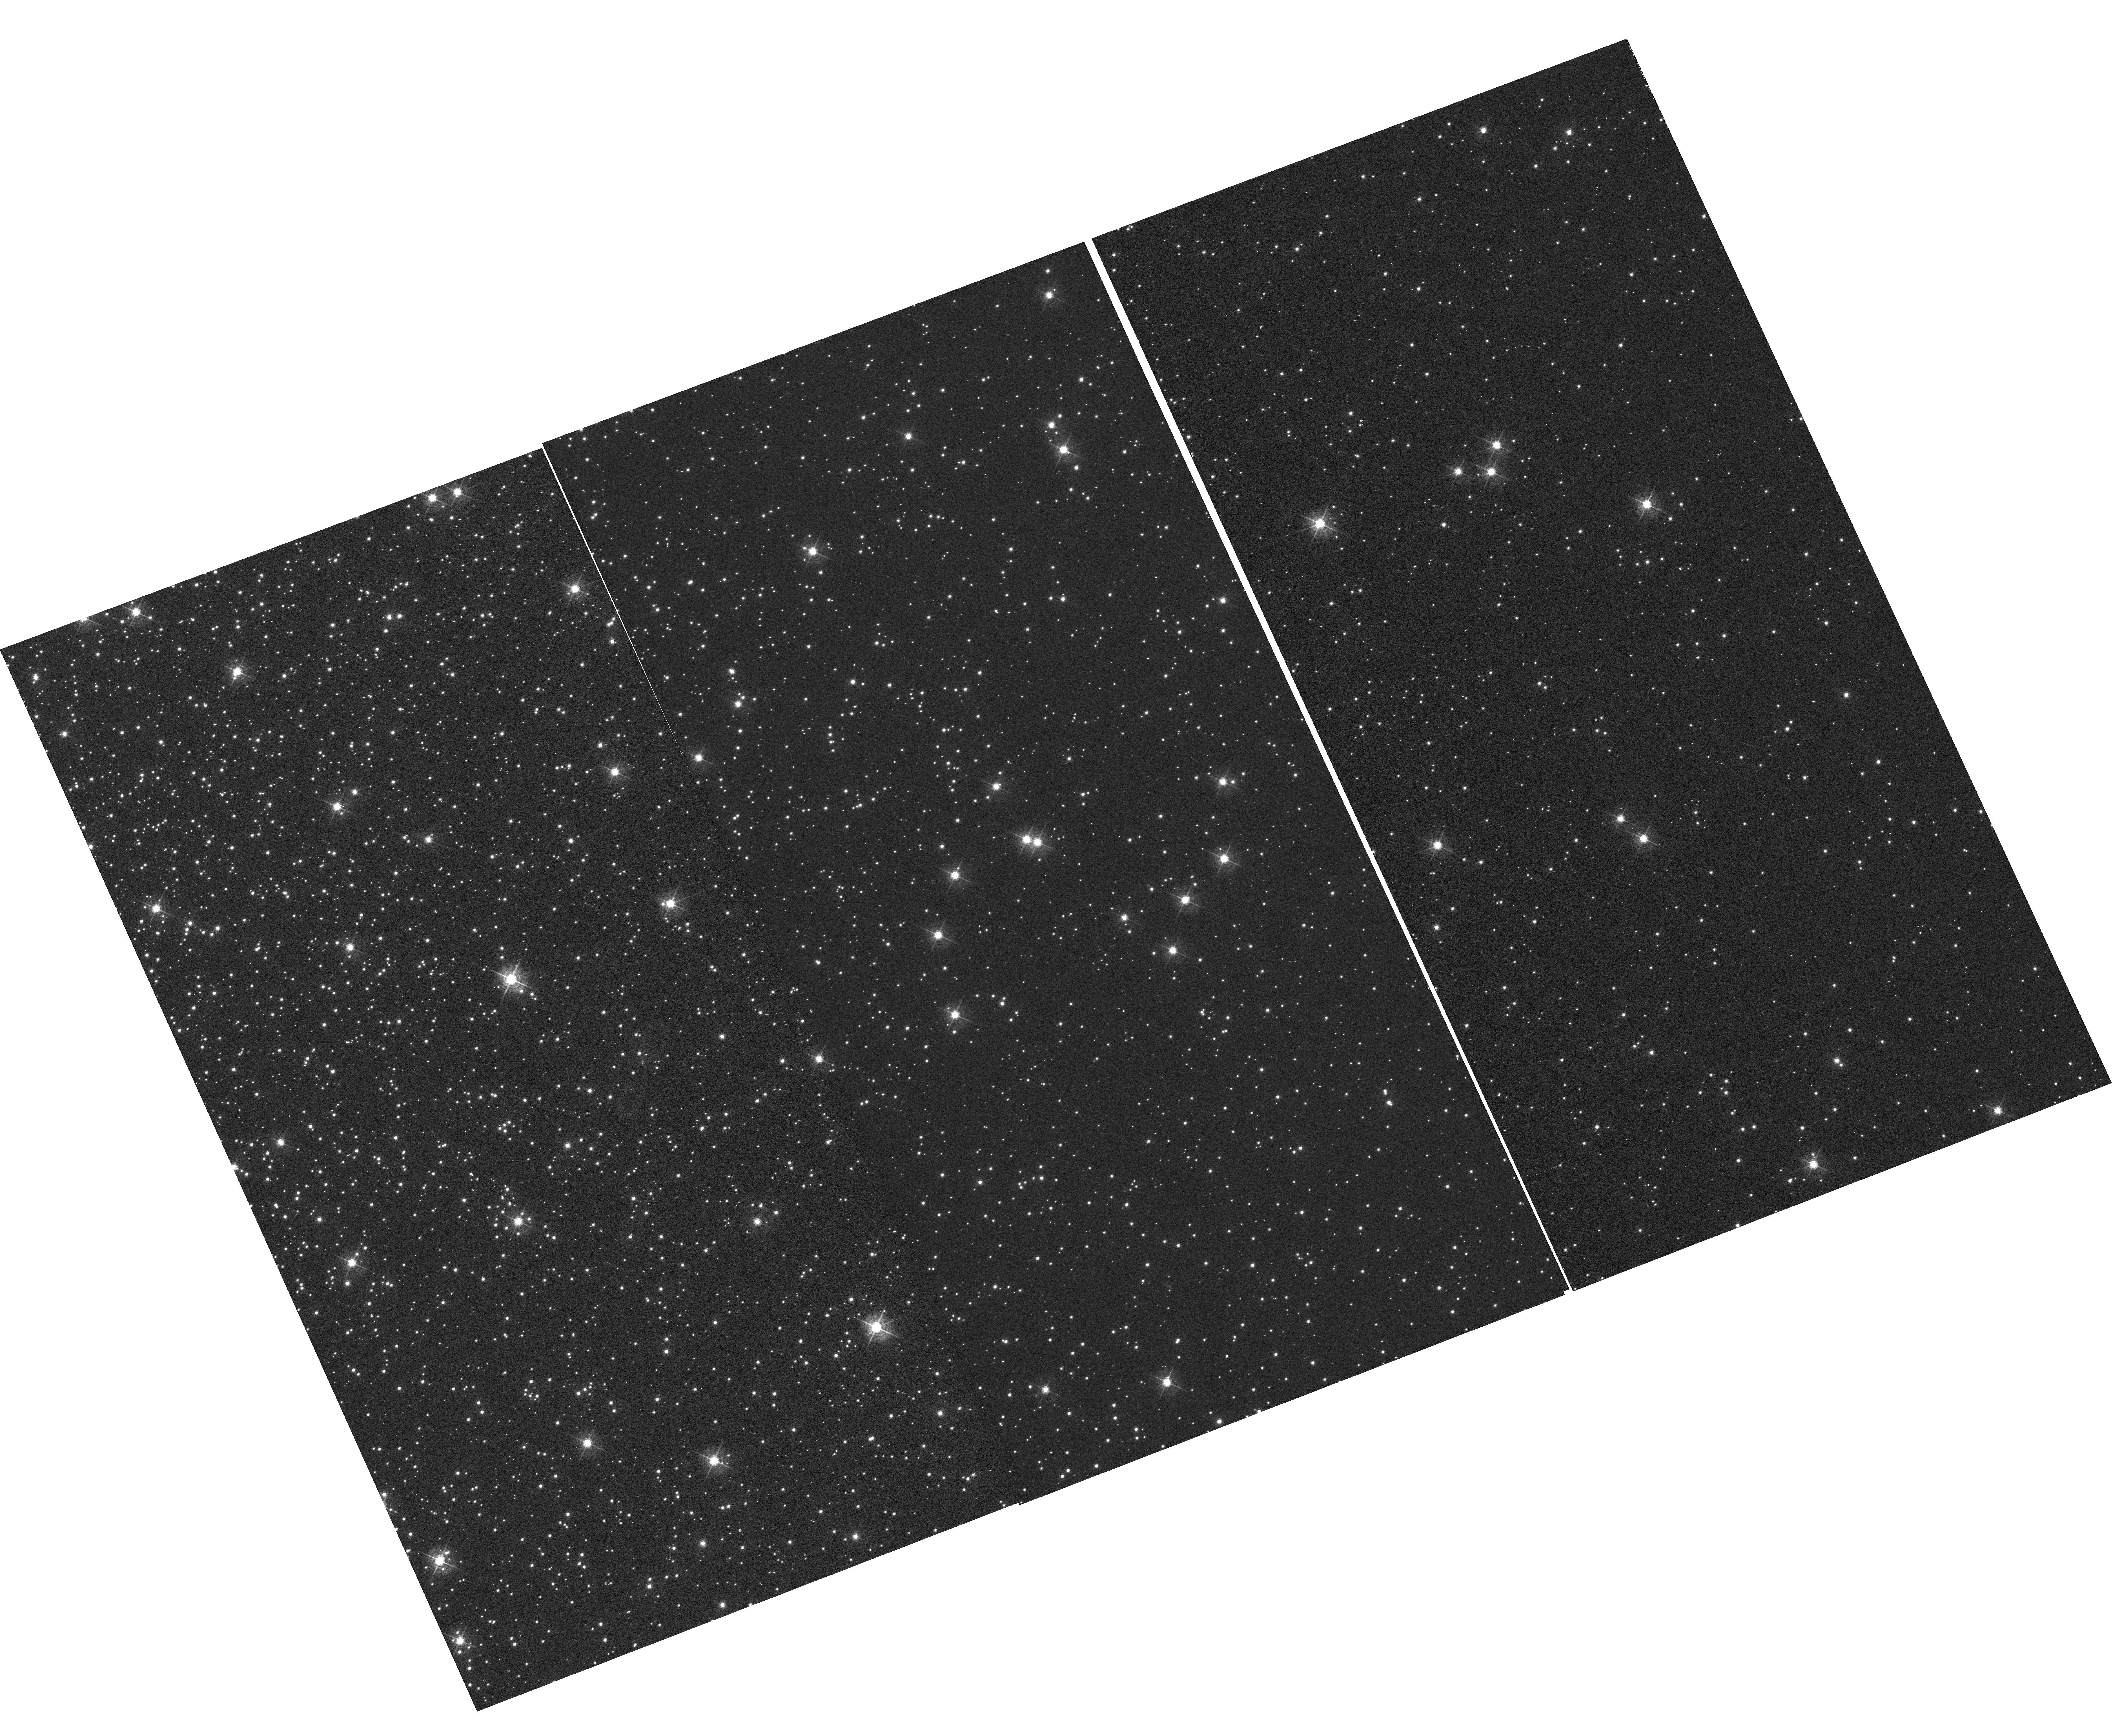
Target: NGC-104
Instrument: WFC3/UVIS
Filter: F502N
Exposure: 1.8 h
Observation ID: hst_16401_03_wfc3_uvis_f502n_iegm03

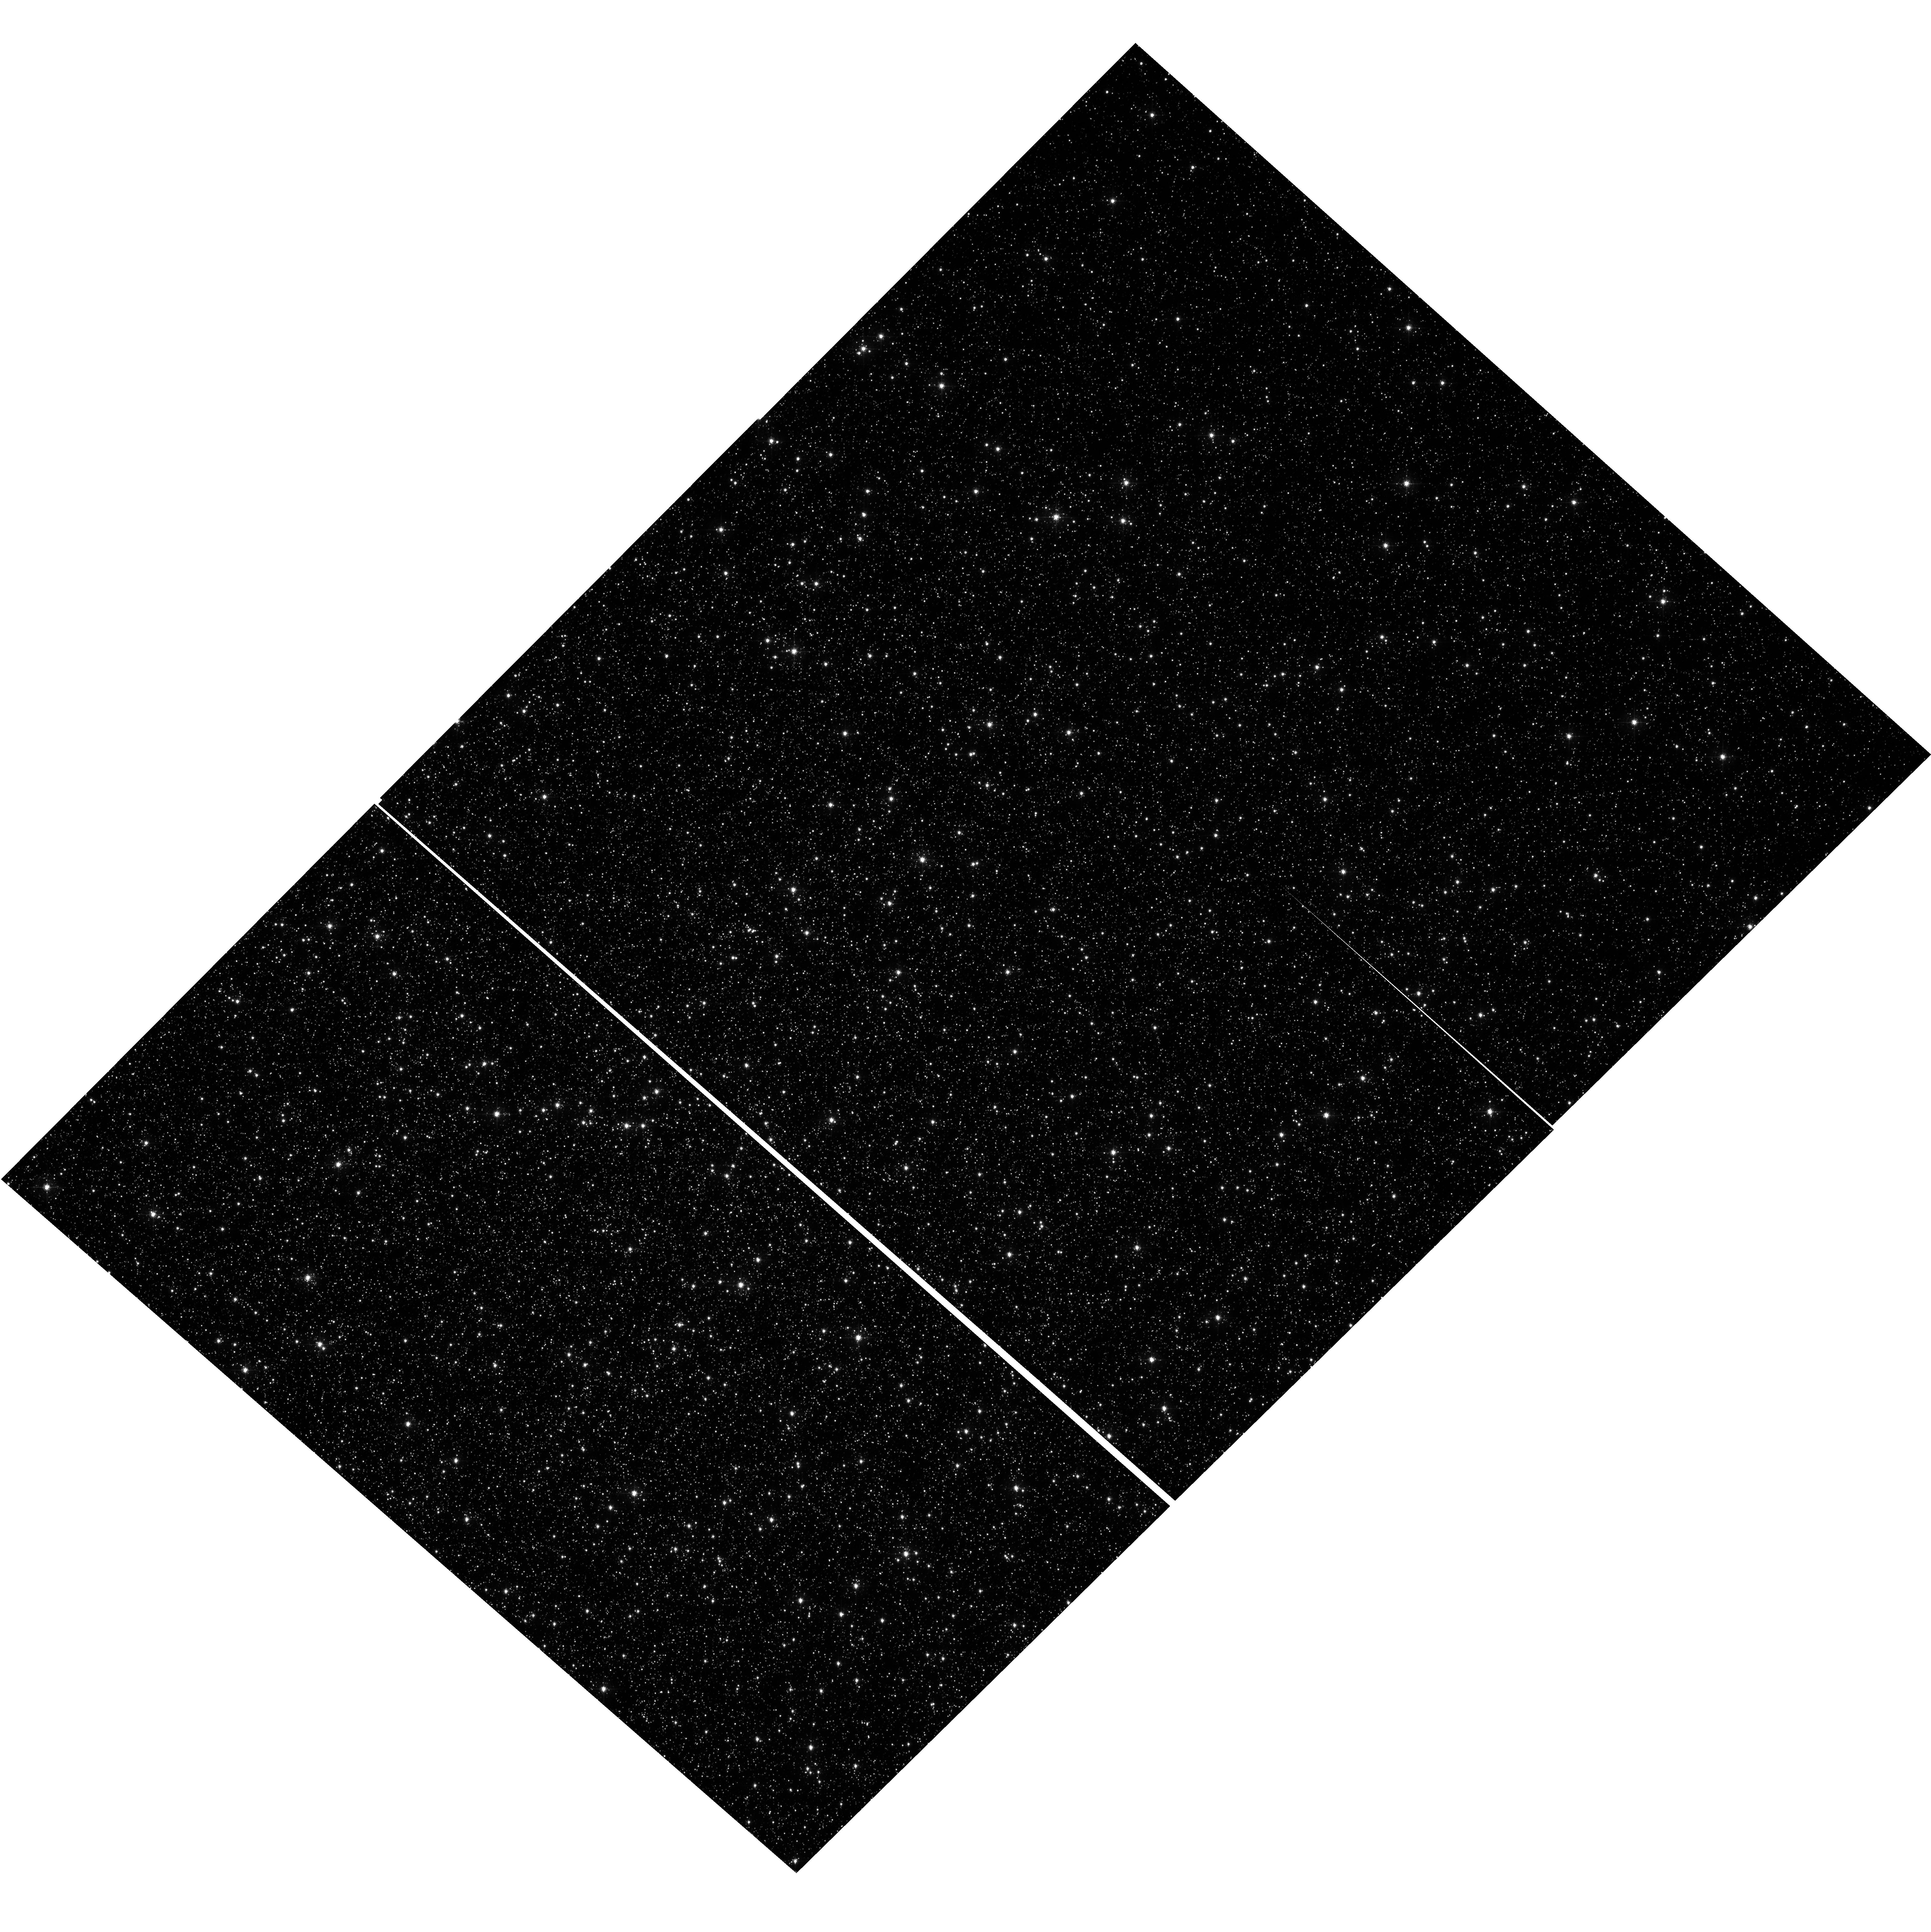
Target: OMEGACEN
Instrument: WFC3/UVIS
Filter: F502N
Exposure: 52 min
Observation ID: hst_16401_01_wfc3_uvis_f502n_iegm01

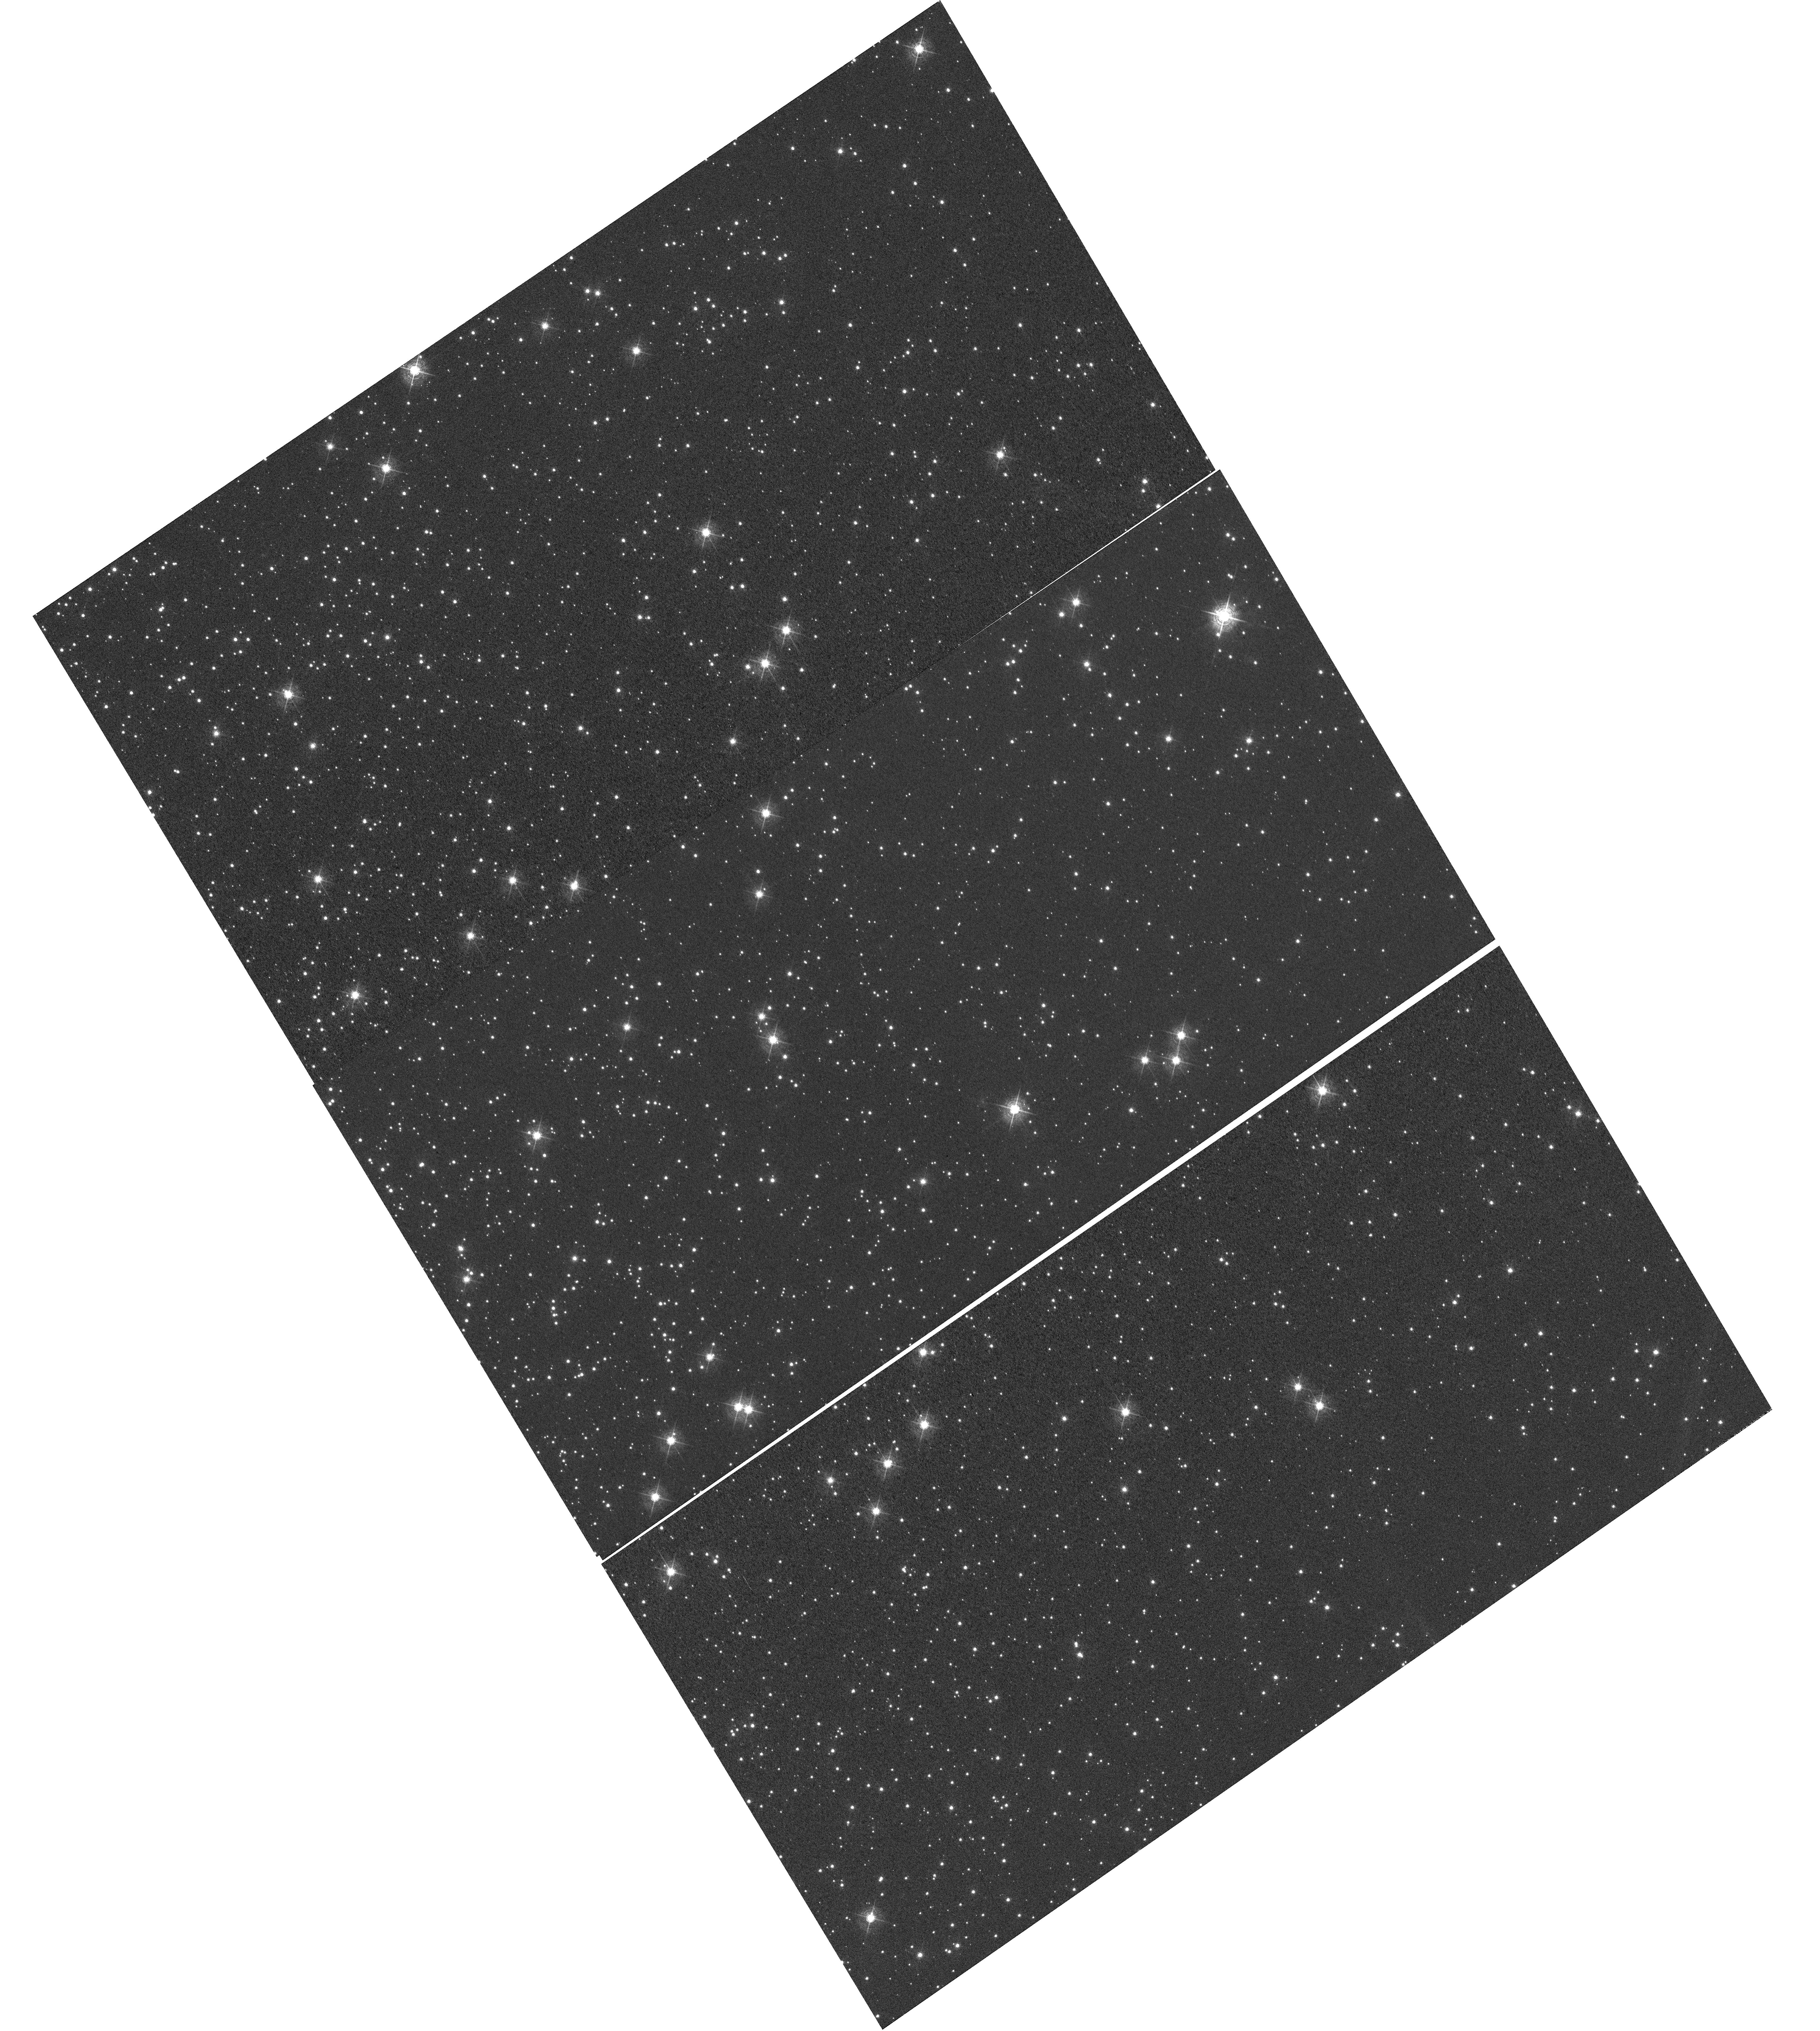
Target: NGC-104
Instrument: WFC3/UVIS
Filter: F502N
Exposure: 1.8 h
Observation ID: hst_16401_02_wfc3_uvis_f502n_iegm02

WFC3 UVIS CTE Monitor (Star Cluster) (PI: Kuhn, Benjamin)

This program is a recurring UVIS calibration monitor that will observe two stellar clusters (Omega Centauri, and 47 Tuc) to measure the flux loss of point sources as a function of detector row number due to degrading Charge Transfer Efficiency (CTE). Because CTE is known to fluctuate with characteristics such as source flux and background level, this program is designed to take short and long exposures, at various commanded post-flash levels with the F502N filter. We will compare the results from these new observations with previous external CTE calibration programs and update the aperture phometry-based CTE model. Furthermore, ACS has an external CTE calibration program that observes NGC-104 at various post-flash levels that can also be used for direct comparison. Lastly, these data will be used to help monitor/improve the empirical pixel-based CTE correction (FLC/DRC).